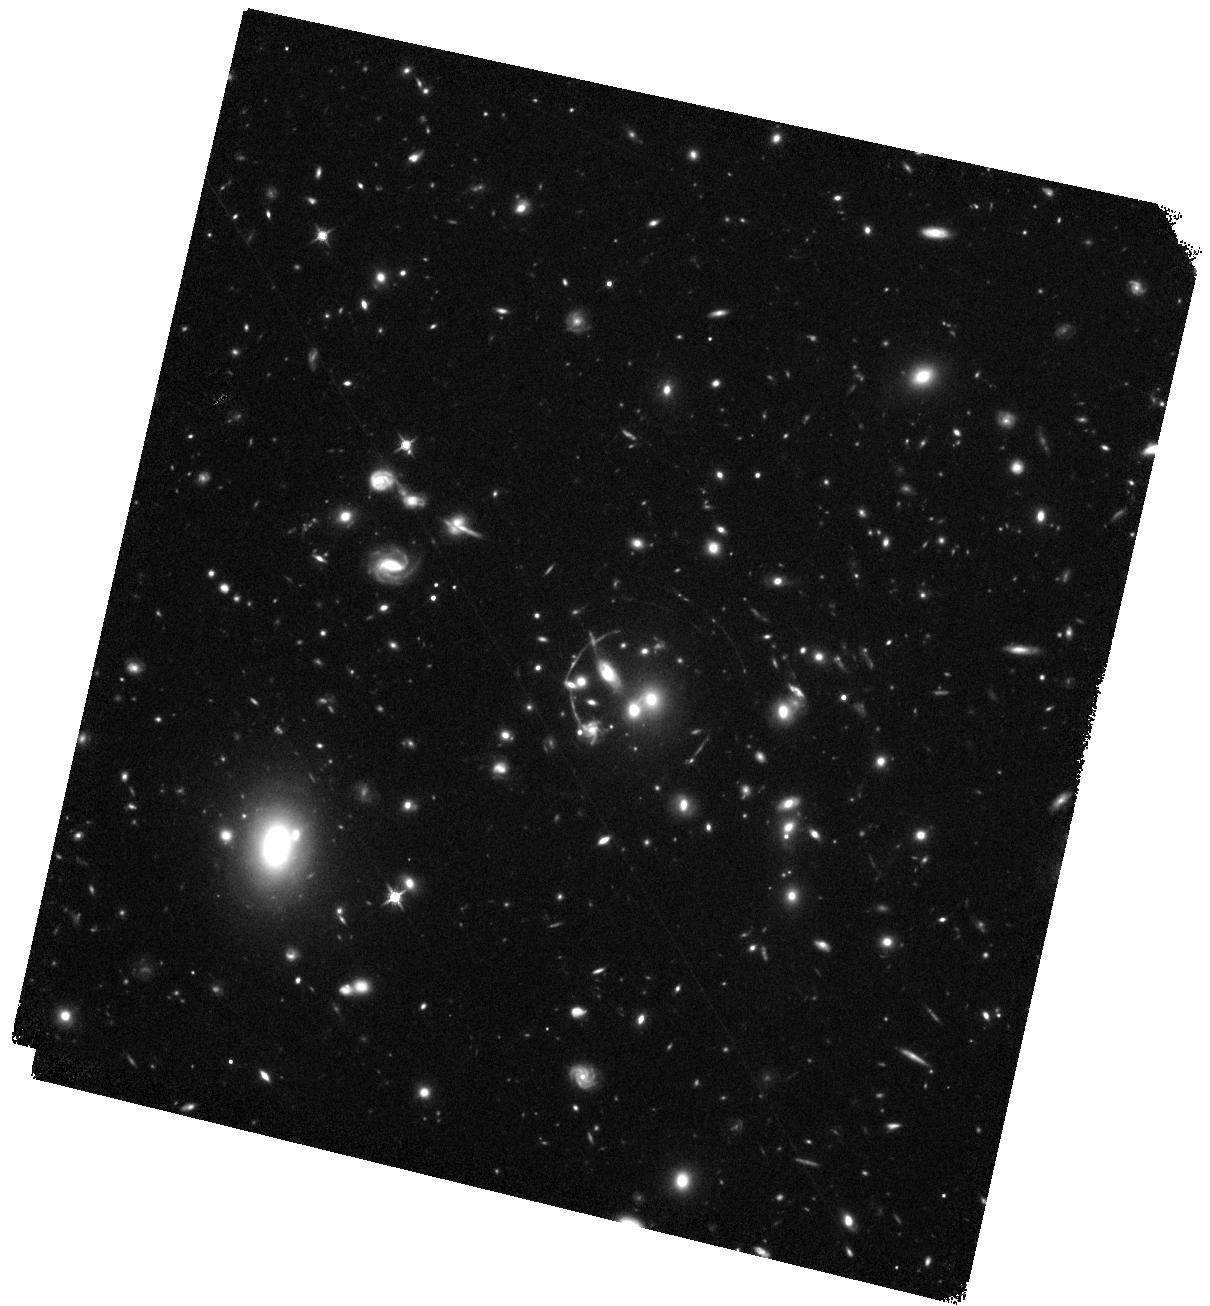
Target: RCS0224-WFC3. Instrument: WFC3/IR. Filter: F125W. Exposure: 44 min. Observation ID: hst_14497_02_wfc3_ir_f125w_id4102

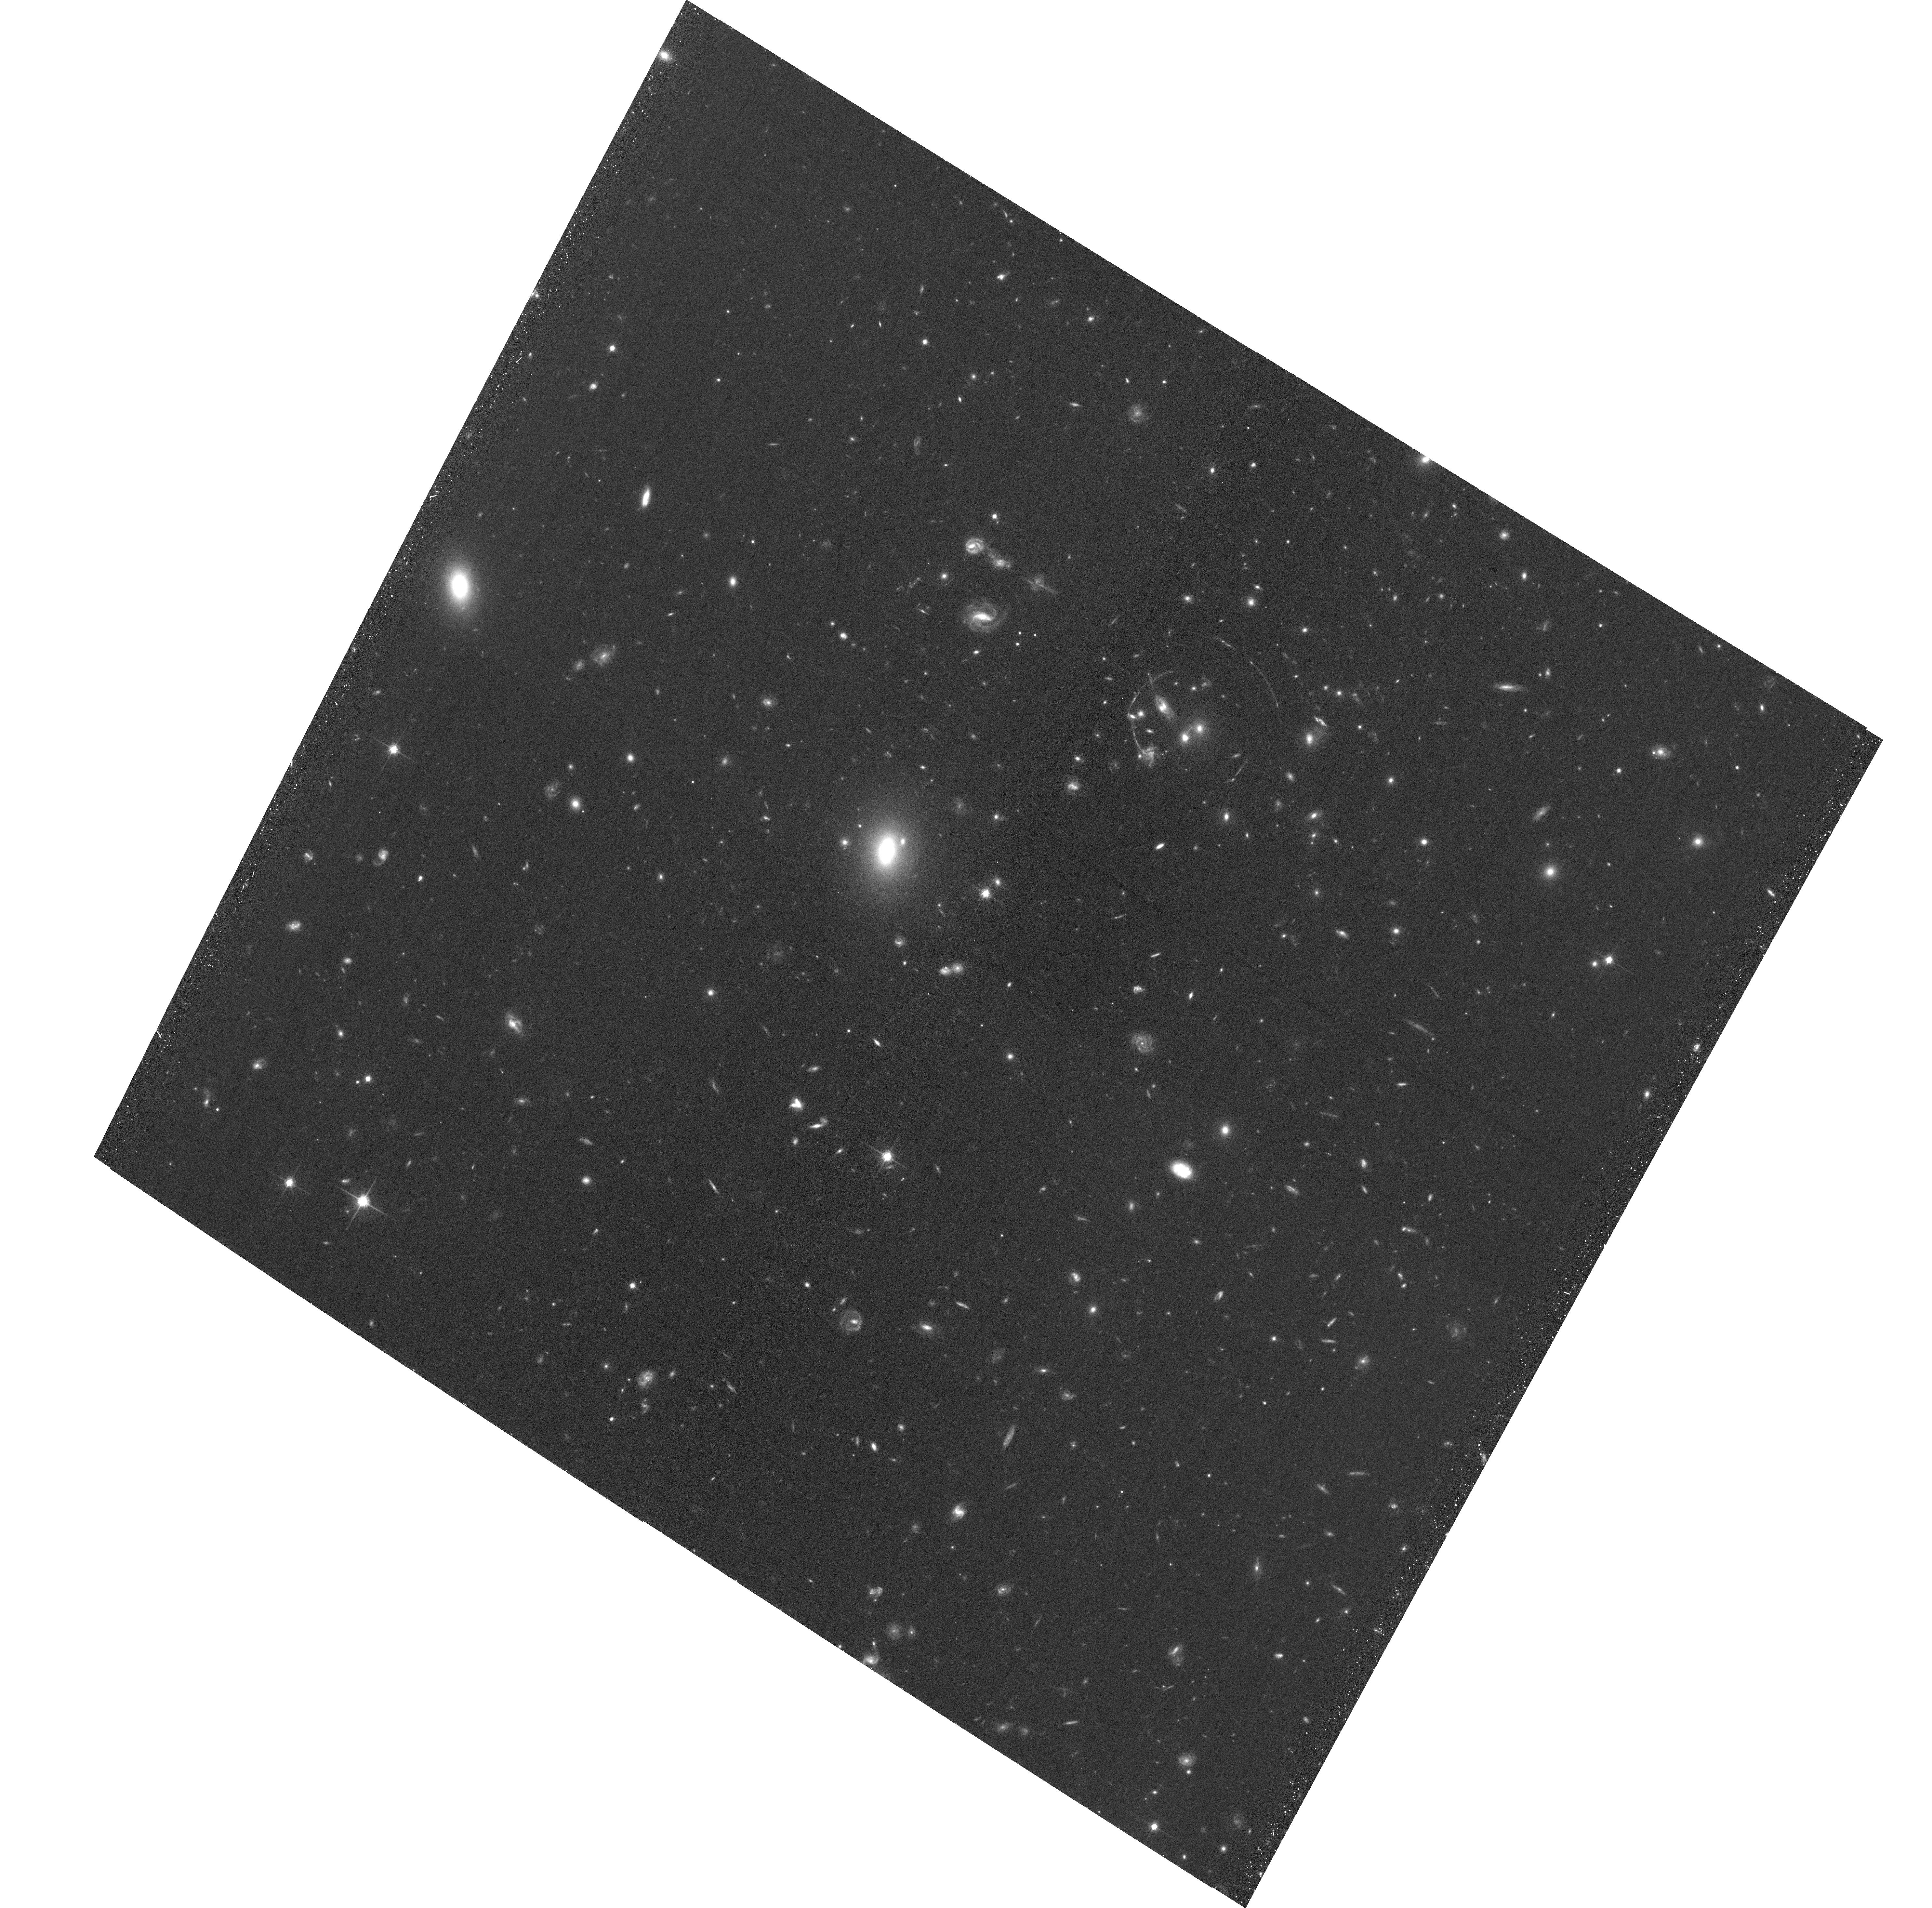
Target: RCS0224-ACS. Instrument: ACS/WFC. Filter: F814W. Exposure: 36 min. Observation ID: hst_14497_01_acs_wfc_f814w_jd4101

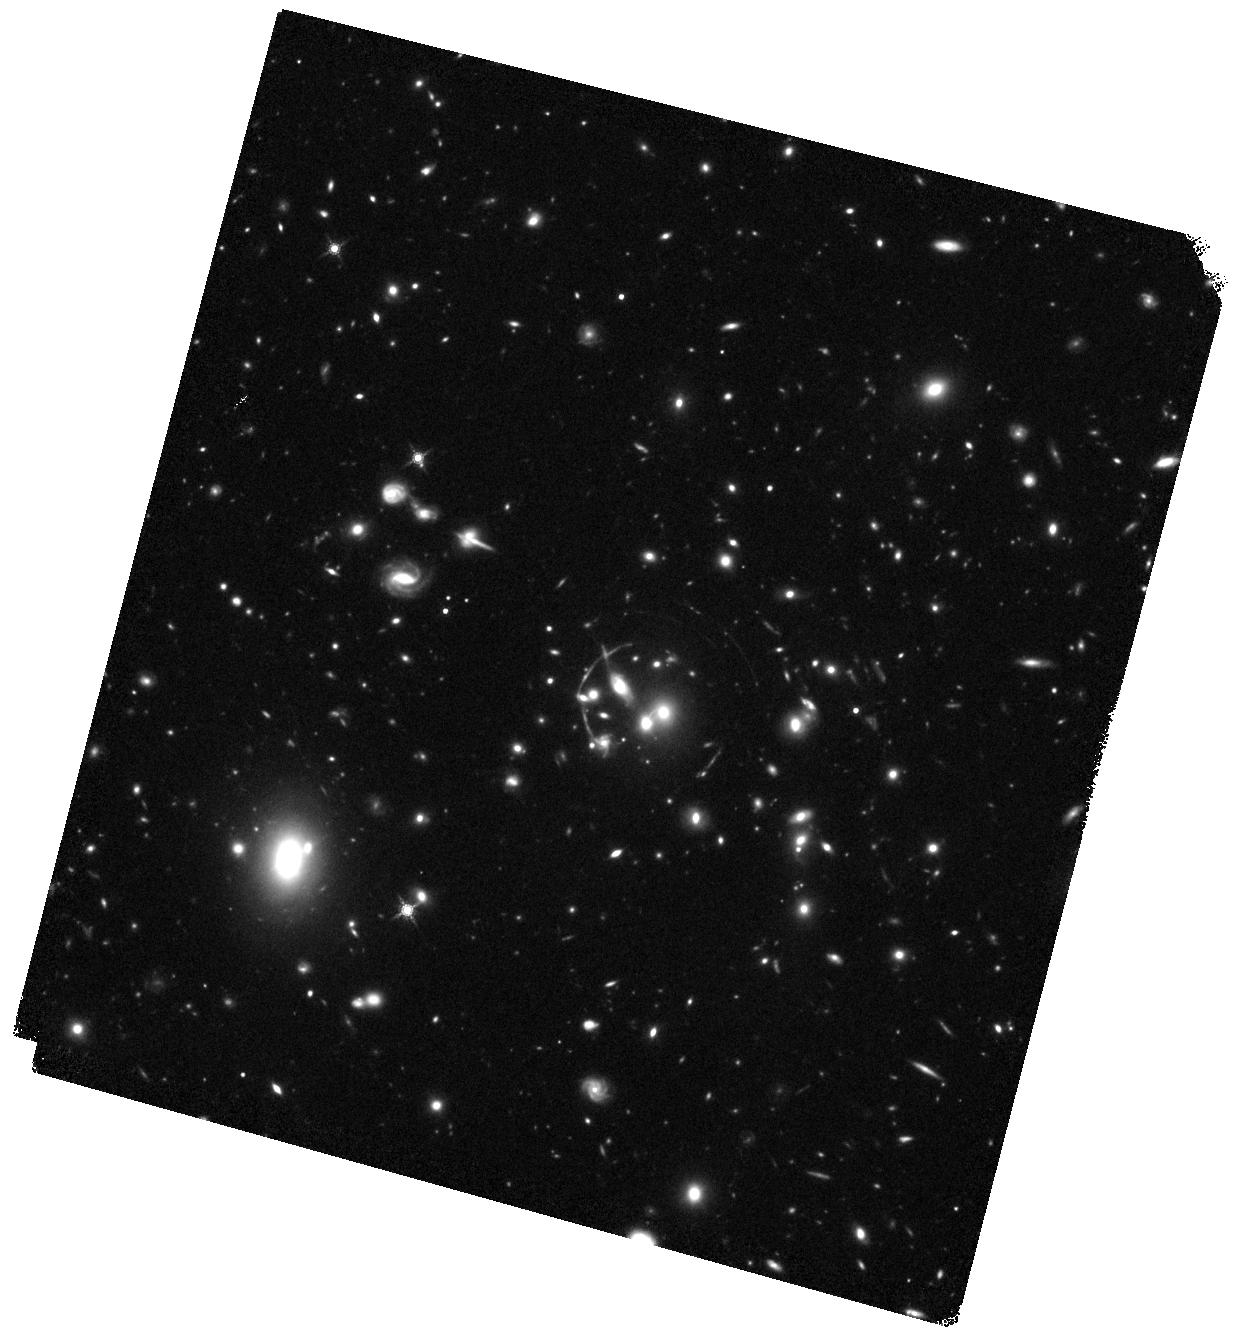
Target: RCS0224-WFC3. Instrument: WFC3/IR. Filter: F160W. Exposure: 44 min. Observation ID: hst_14497_03_wfc3_ir_f160w_id4103

Identifying z>12 galaxies with JWST: What sources produce strong UV emission lines? (PI: Smit, Renske)

Since the James Webb Space Telescope (JWST) will effectively operate as a UV telescope for the z>12 Universe, understanding what high-redshift galaxies produce bright UV emission lines is essential in preparing for JWST science on the formation and evolution of the first generations of galaxies. To this end, we propose 3 orbits (1 each of ACS I-, WFC3 J- and H-band) towards the strong lensing cluster RCS 0224-0002 to study the properties of a rare, strongly lensed galaxy at z~5, 300 Myr after the reionisation epoch. Recently, deep MUSE observations have revealed spatially resolved strong CIV 1550A emission within this lensed galaxy, suggesting CIV is produced in low-metallicity nebular regions with ongoing star-formation. Combining these MUSE observations with HST measurements of the brightness and colors of the individual star-forming clumps and the interstellar medium on ~100 pc scales in the source plane of this lensed galaxy will unfold the physical mechanism behind these highly ionised UV emission lines. These insights will enable robust predictions for upcoming JWST observations of similar sources at the cosmic dawn.